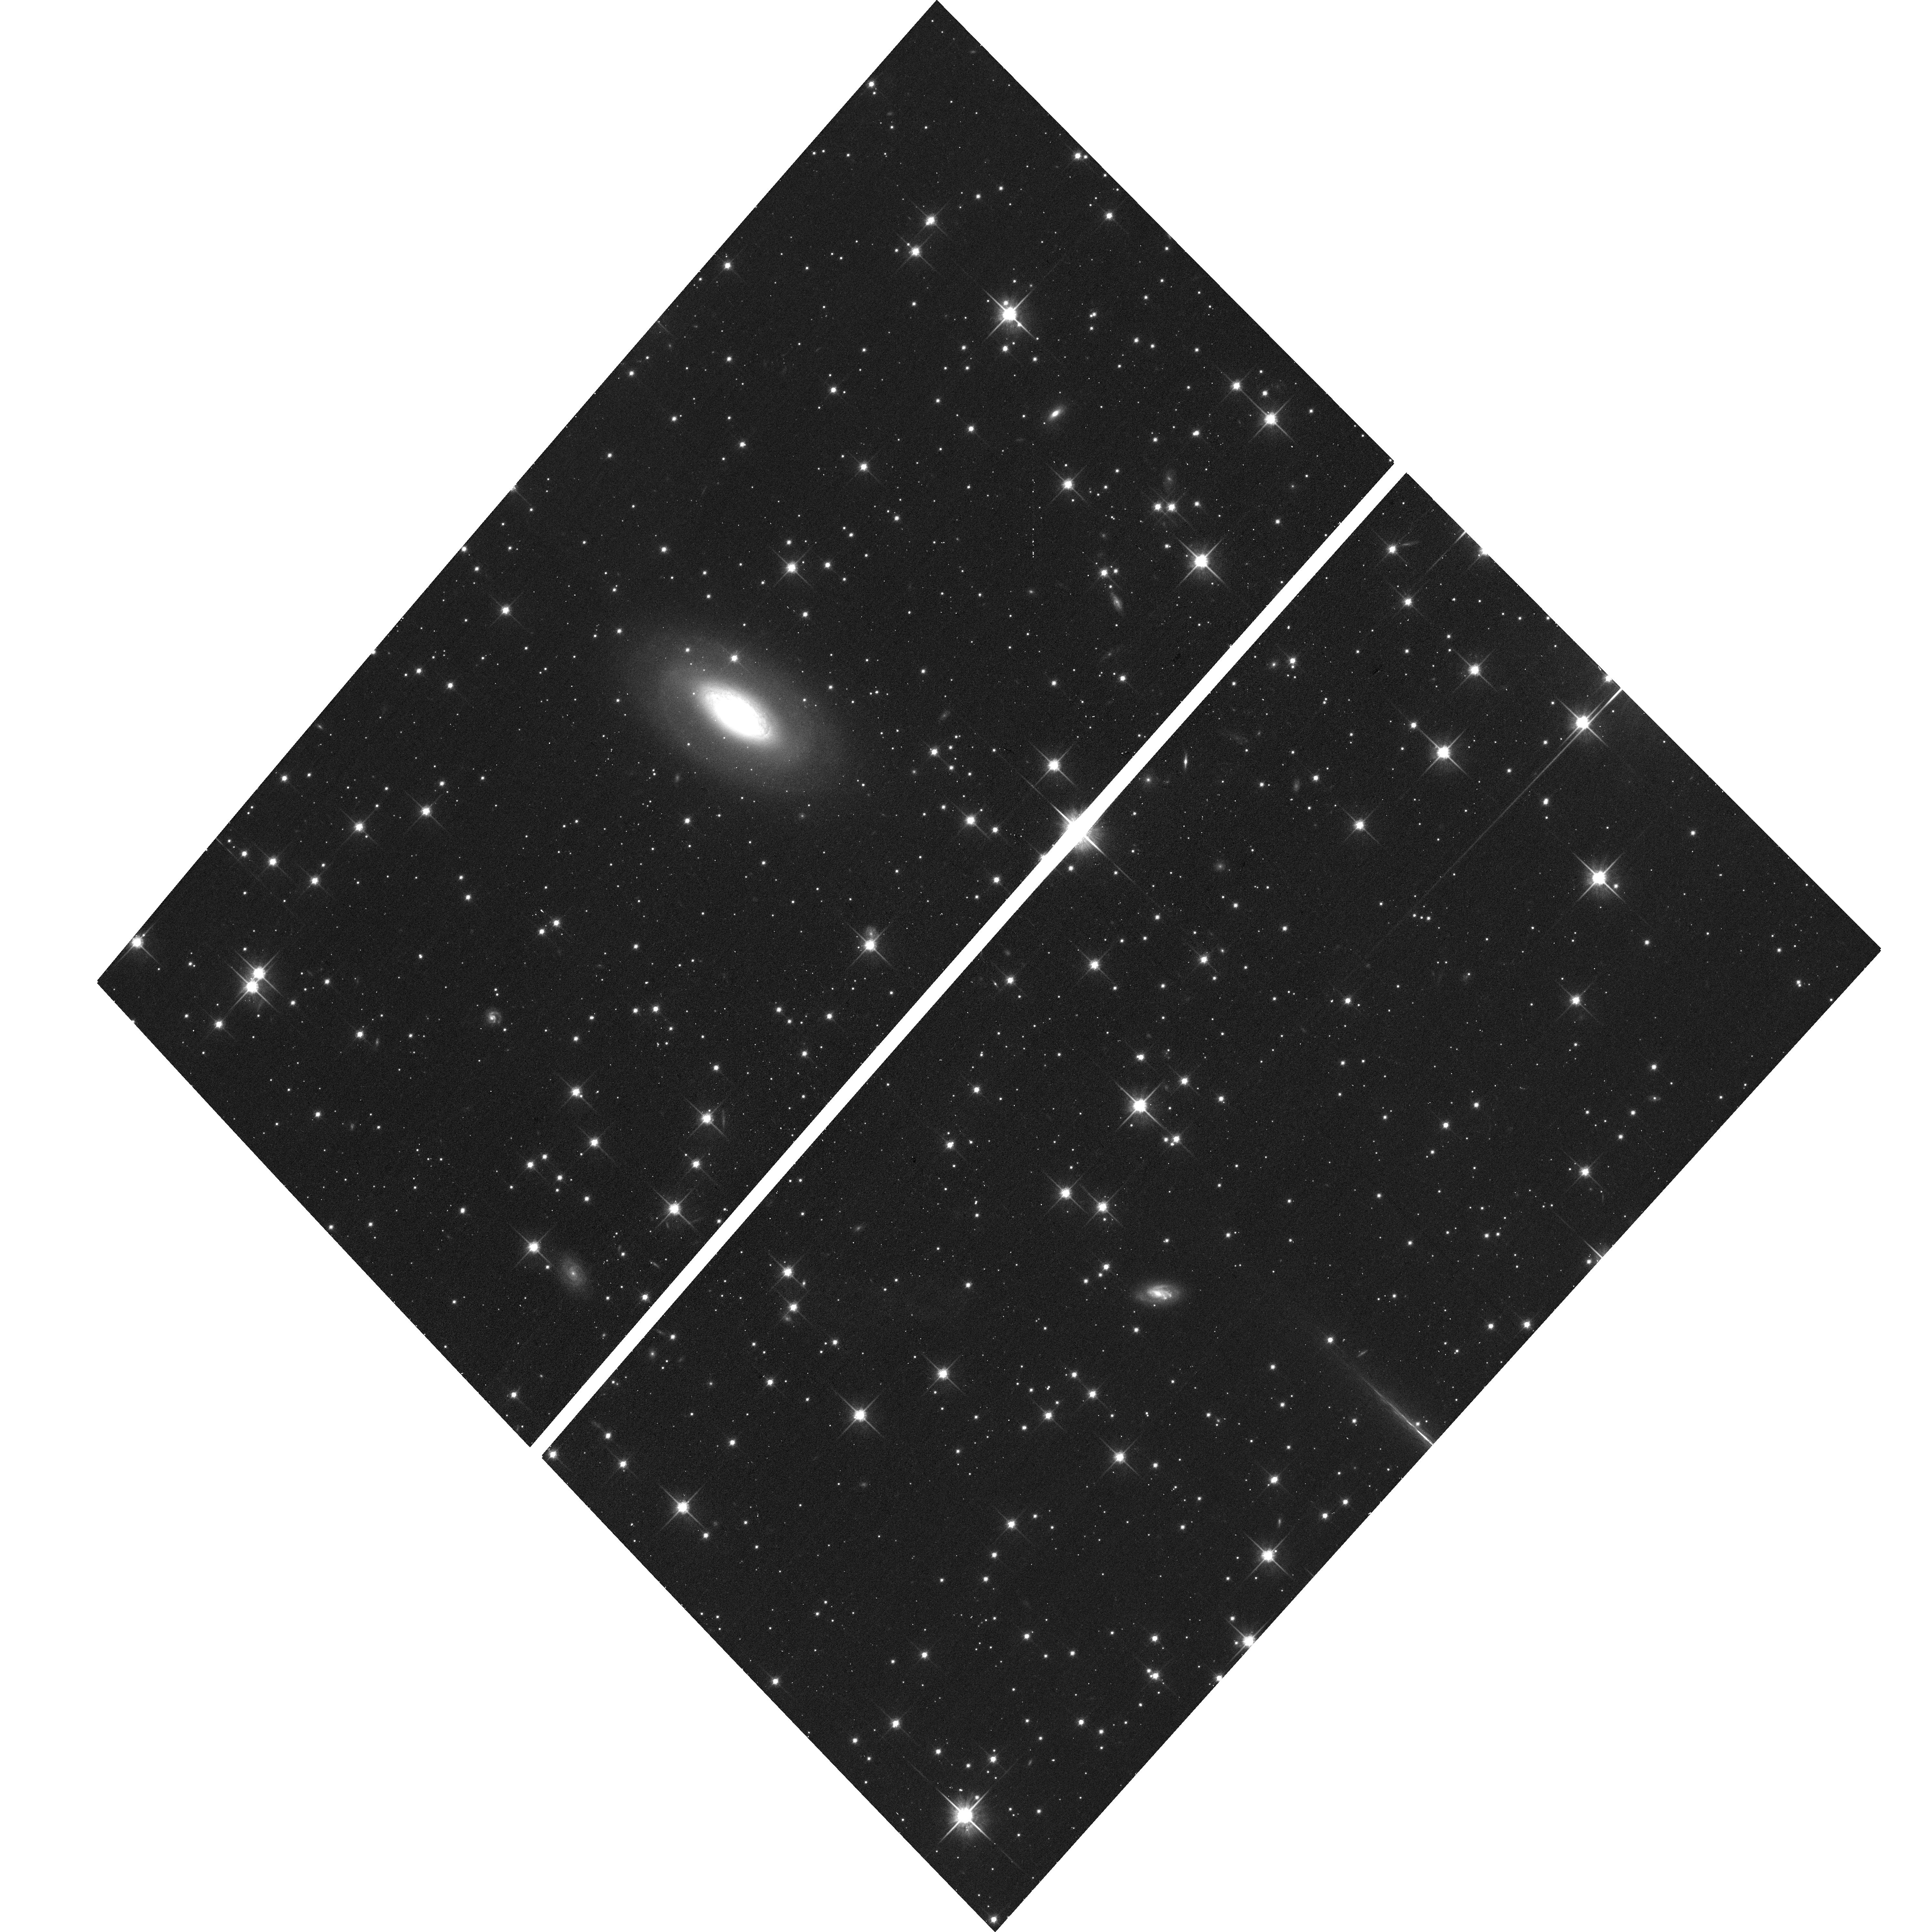
Target: SWIFTJ2010.7+4801. Instrument: ACS/WFC. Filter: F814W. Exposure: 11 min. Observation ID: hst_15444_d8_acs_wfc_f814w_jdrwd8

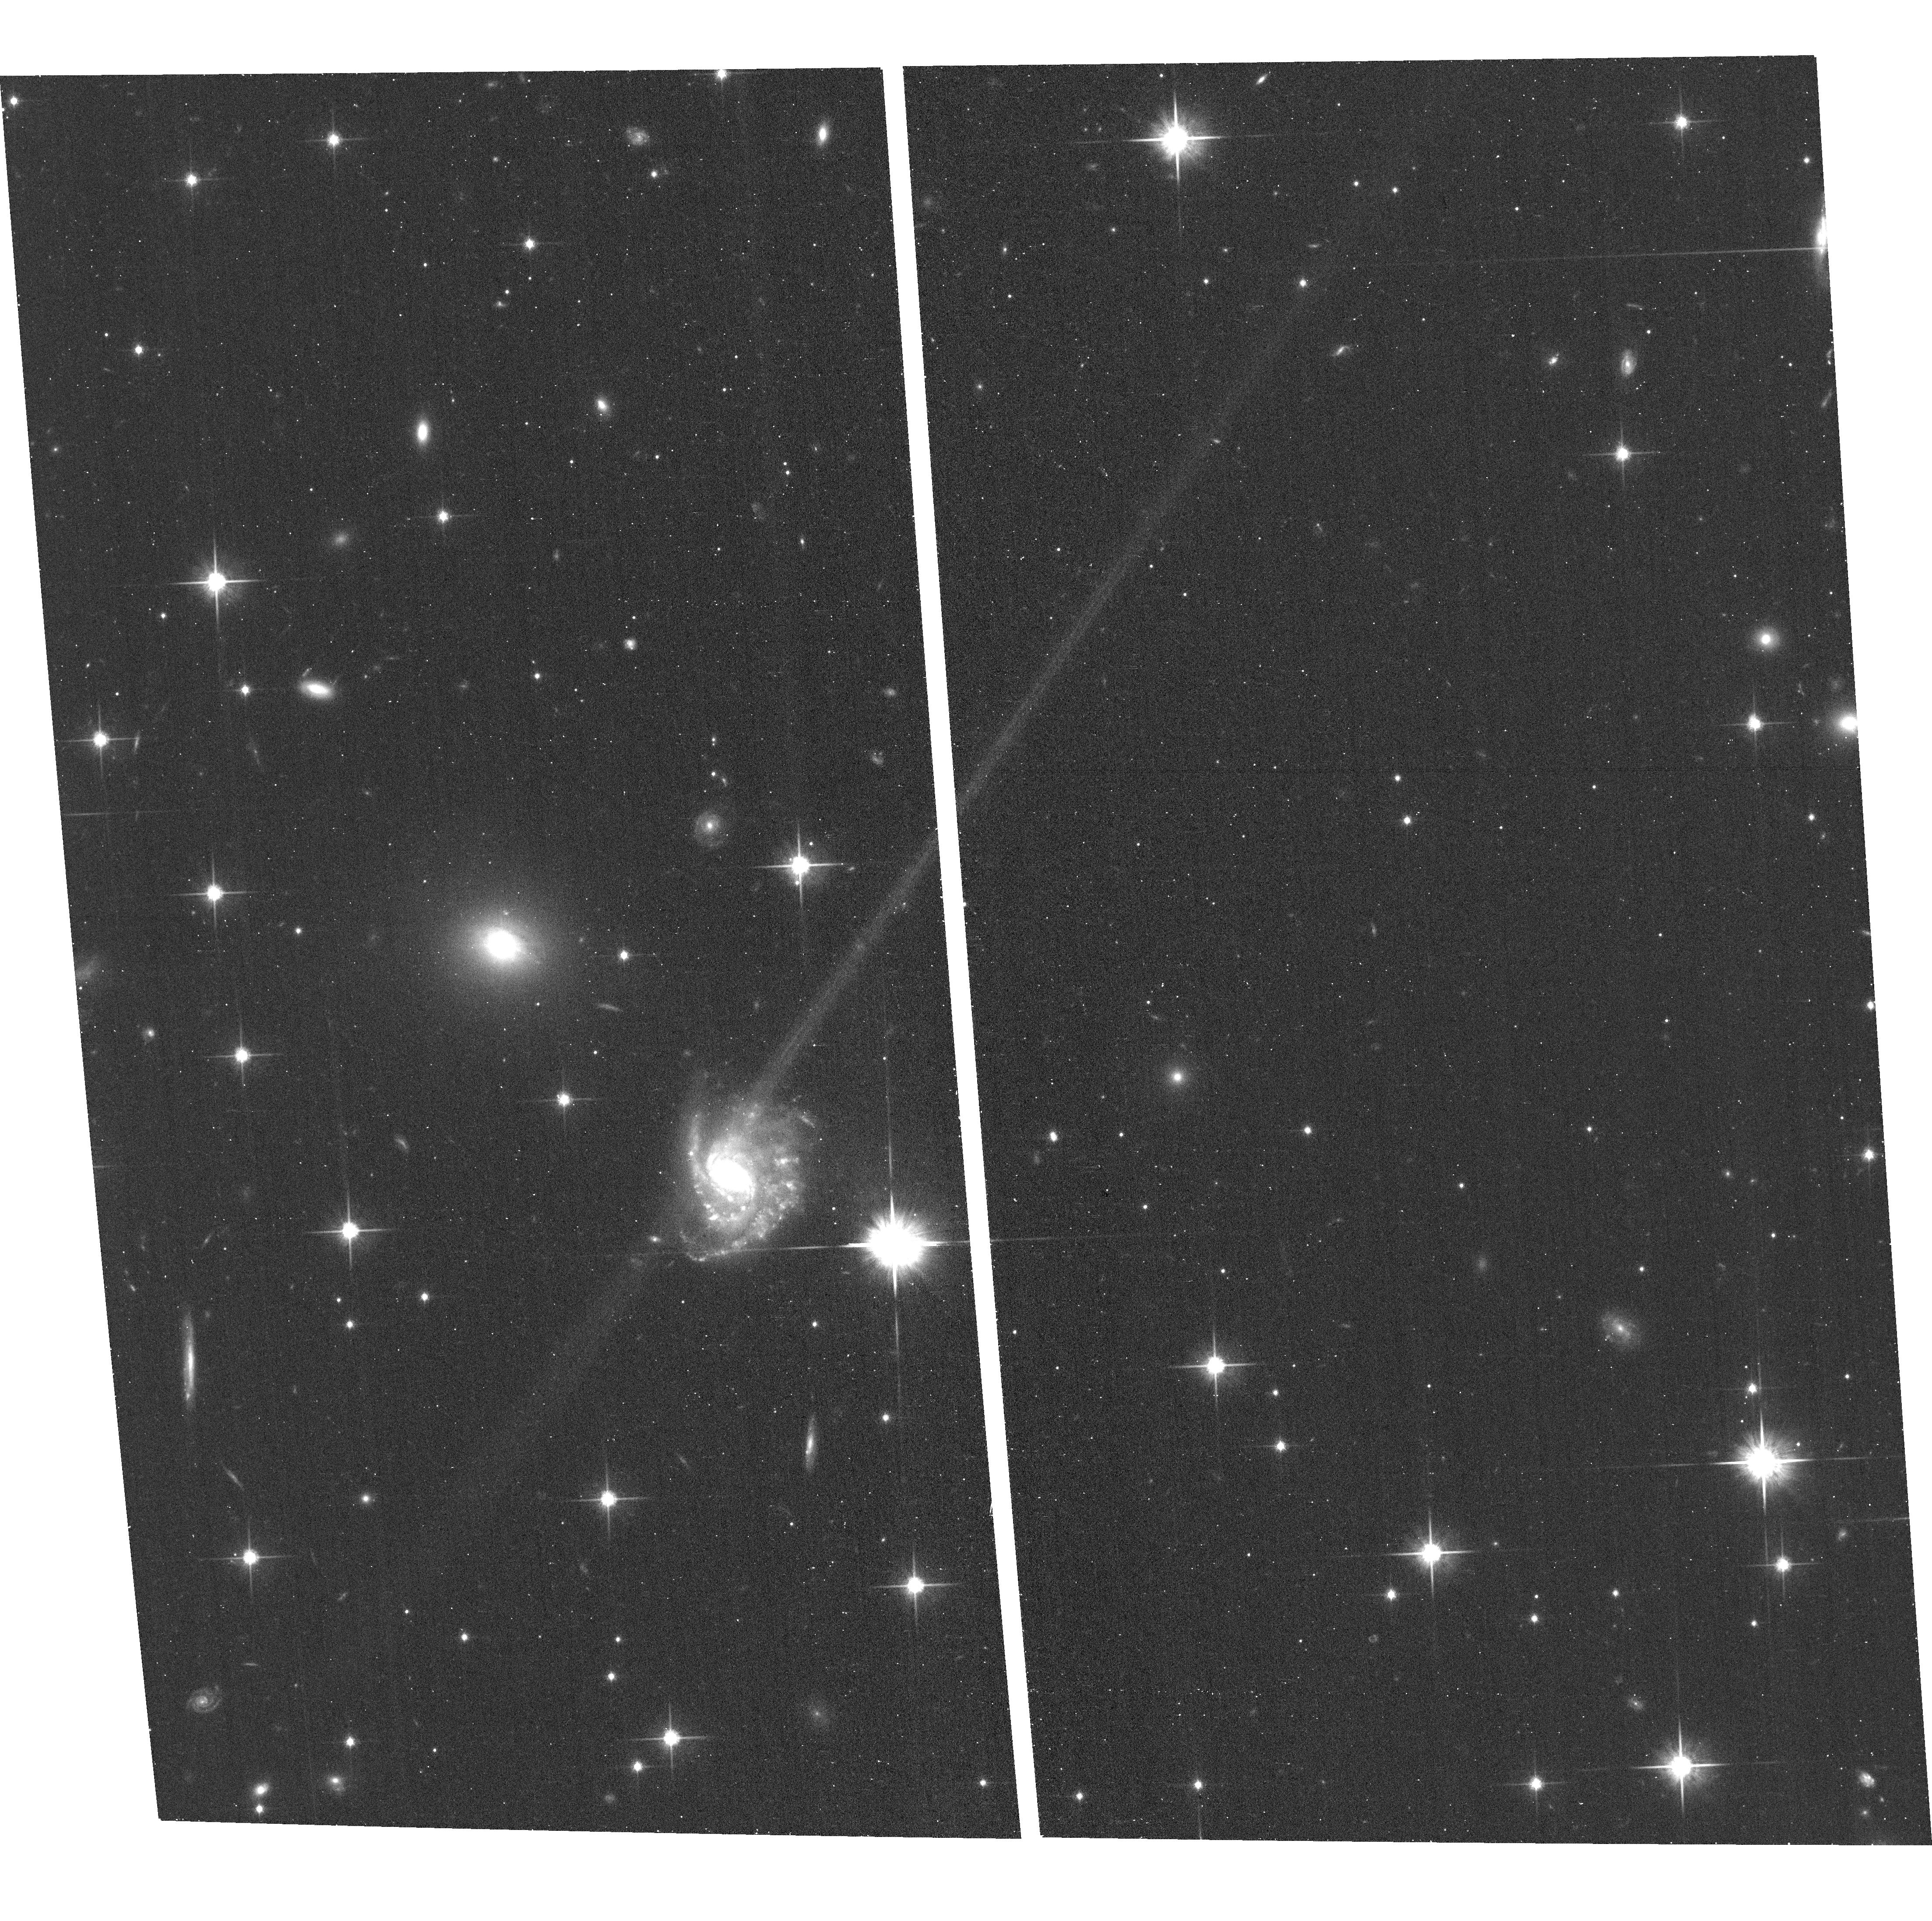
Target: SWIFTJ2308.1+4014. Instrument: ACS/WFC. Filter: F814W. Exposure: 11 min. Observation ID: hst_15444_er_acs_wfc_f814w_jdrwer

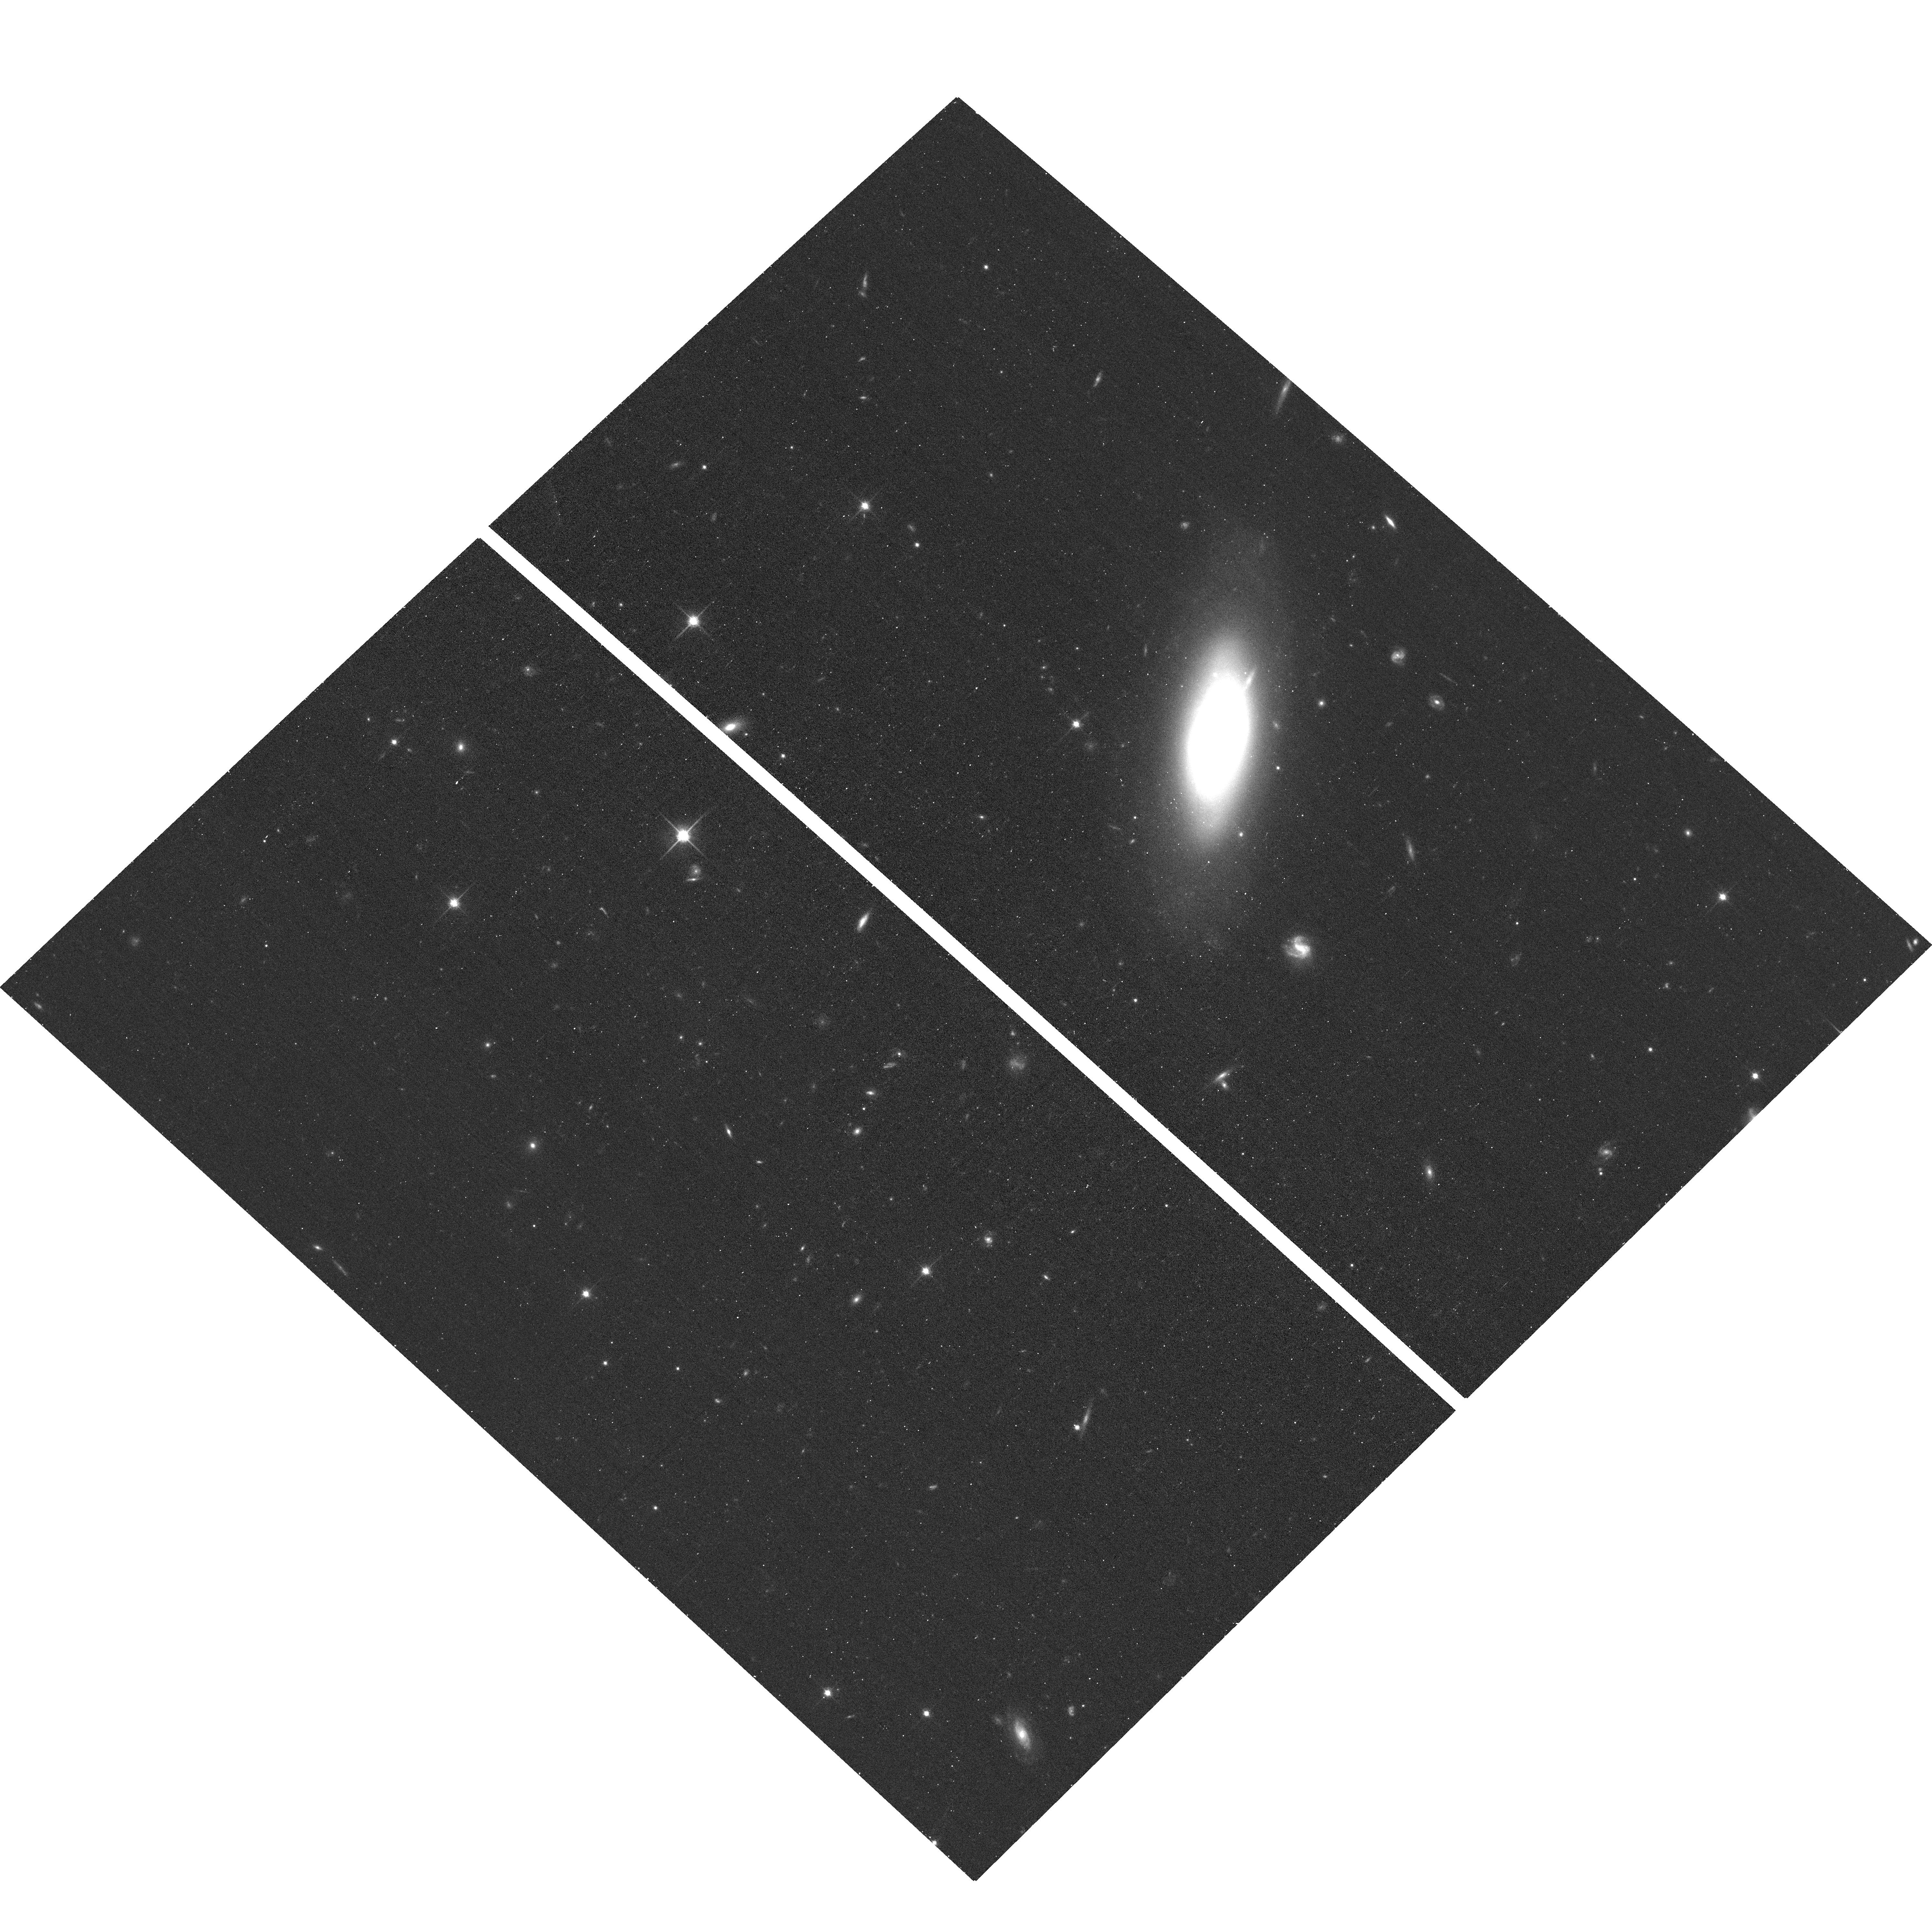
Target: SWIFTJ1621.2+8104. Instrument: ACS/WFC. Filter: F814W. Exposure: 11 min. Observation ID: hst_15444_bk_acs_wfc_f814w_jdrwbk

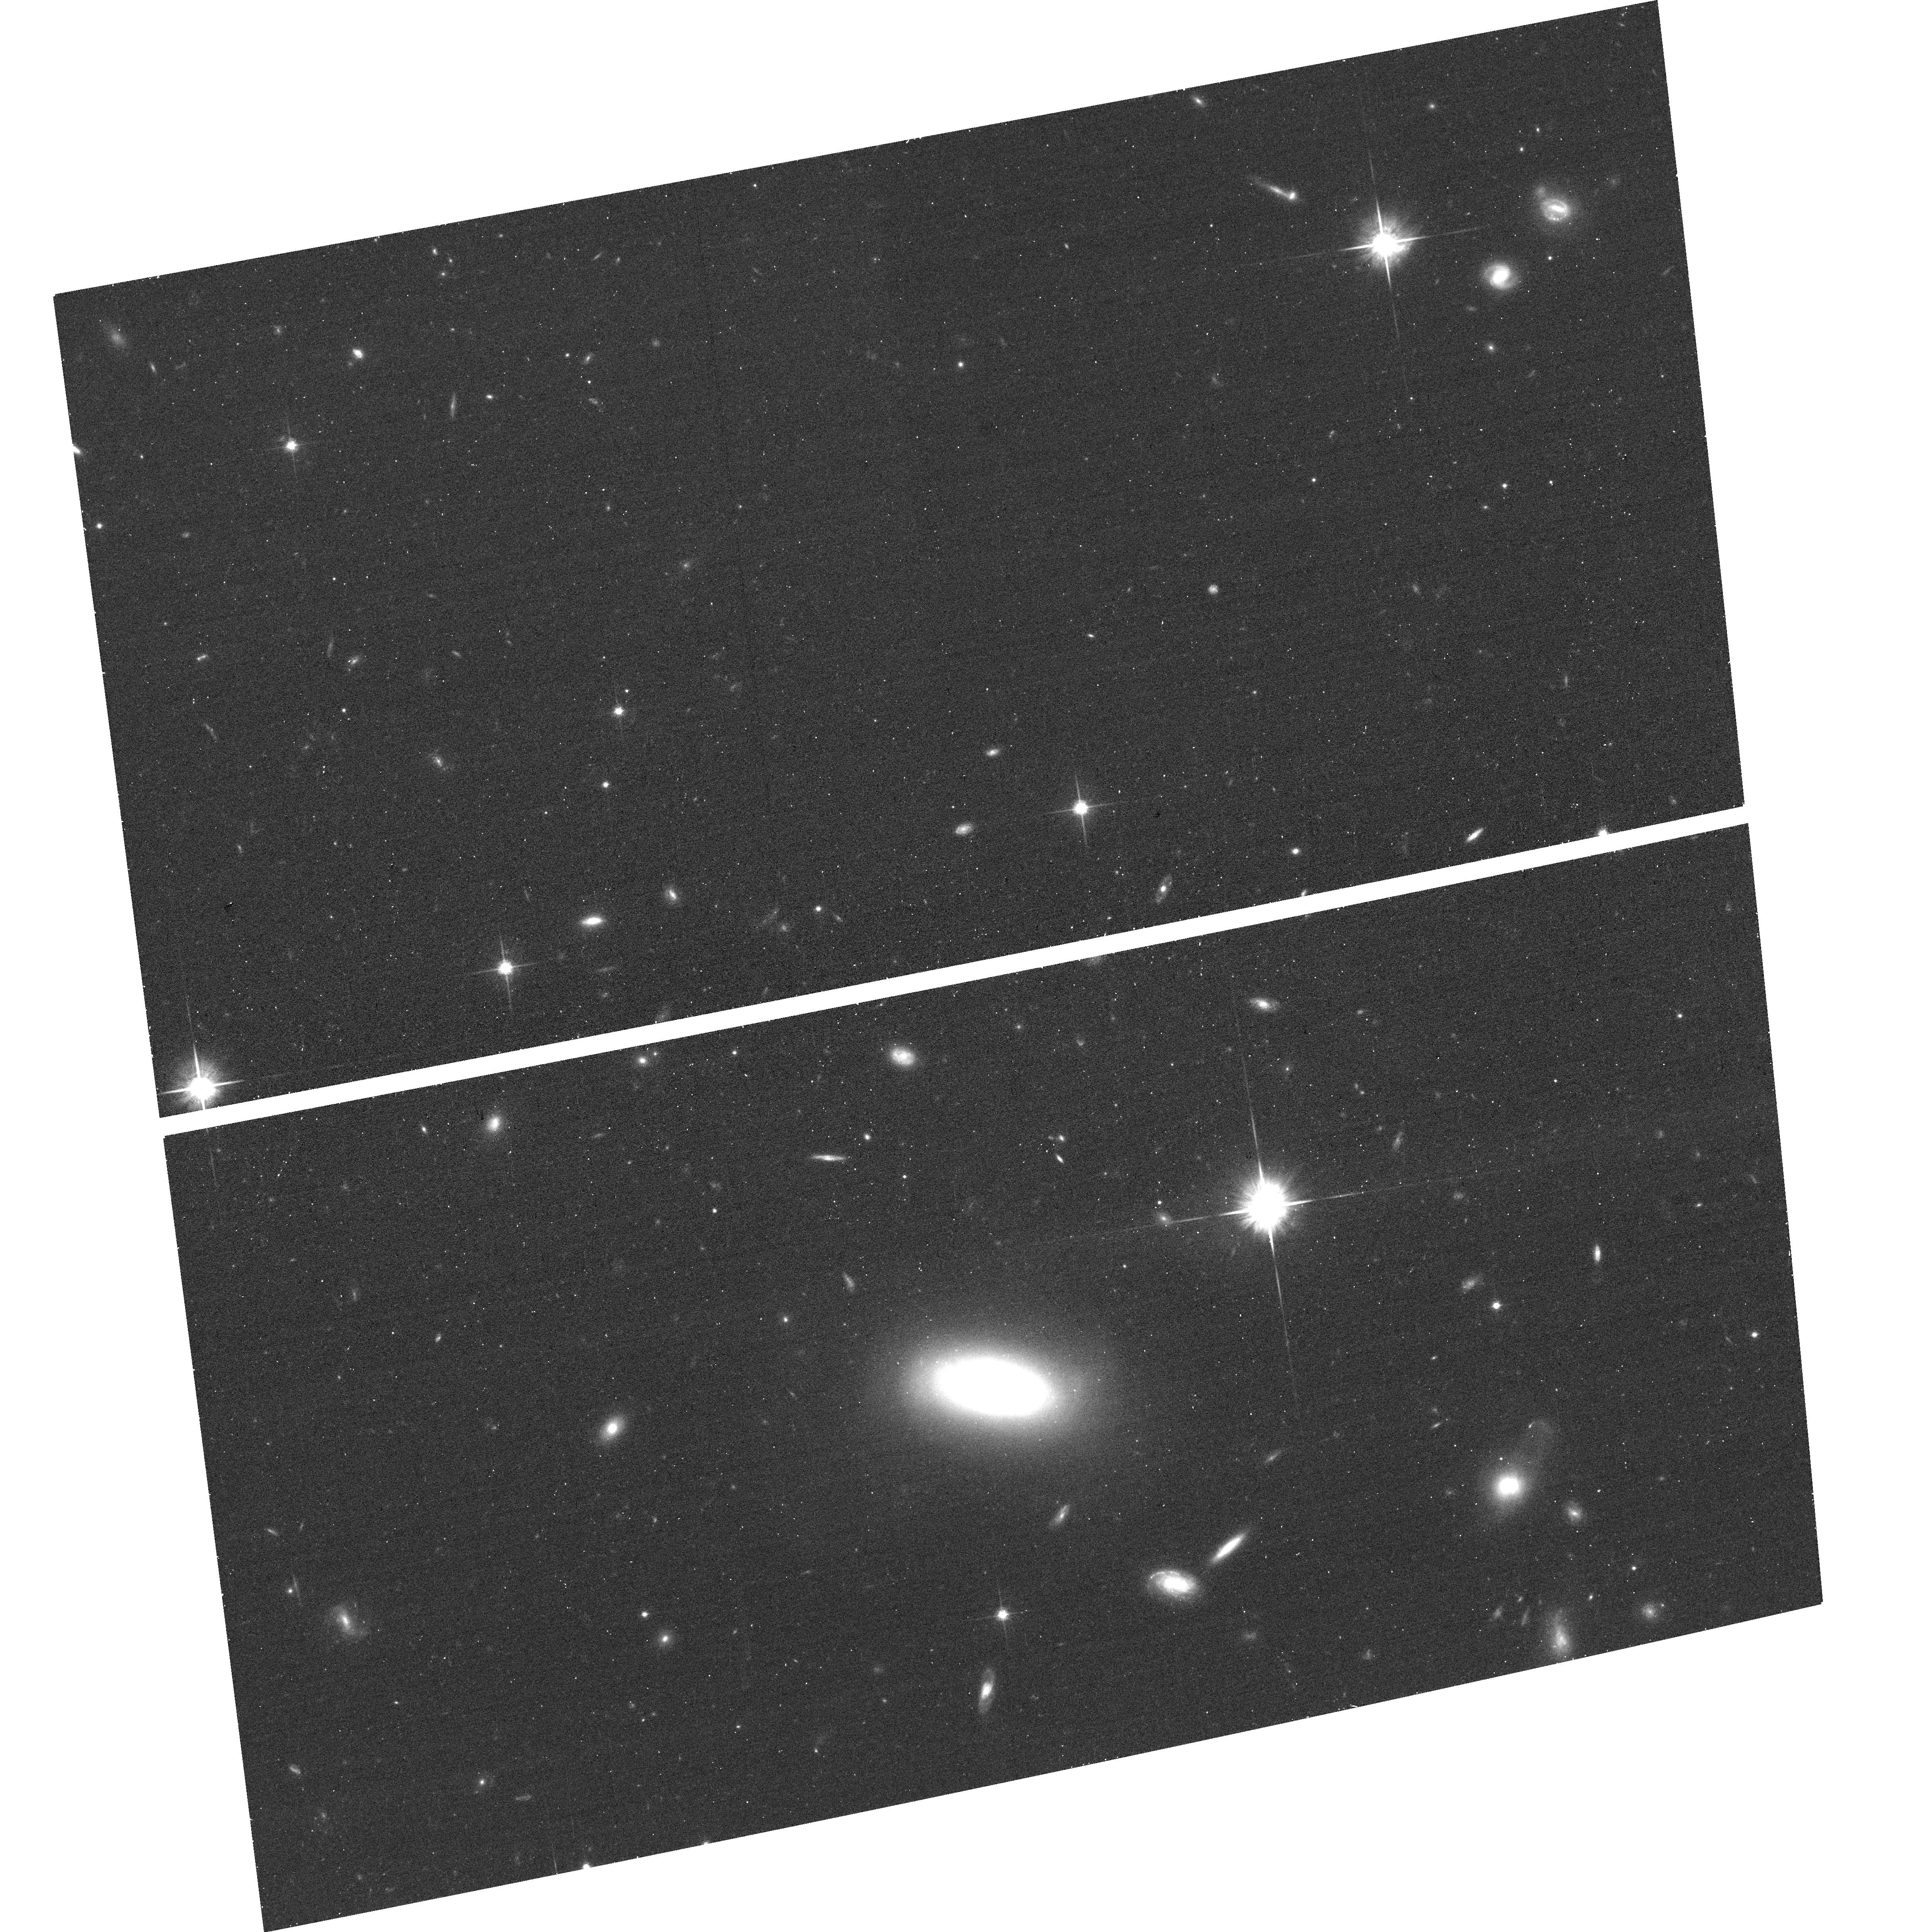
Target: SWIFTJ0743.0+6513. Instrument: ACS/WFC. Filter: F814W. Exposure: 11 min. Observation ID: hst_15444_5m_acs_wfc_f814w_jdrw5m

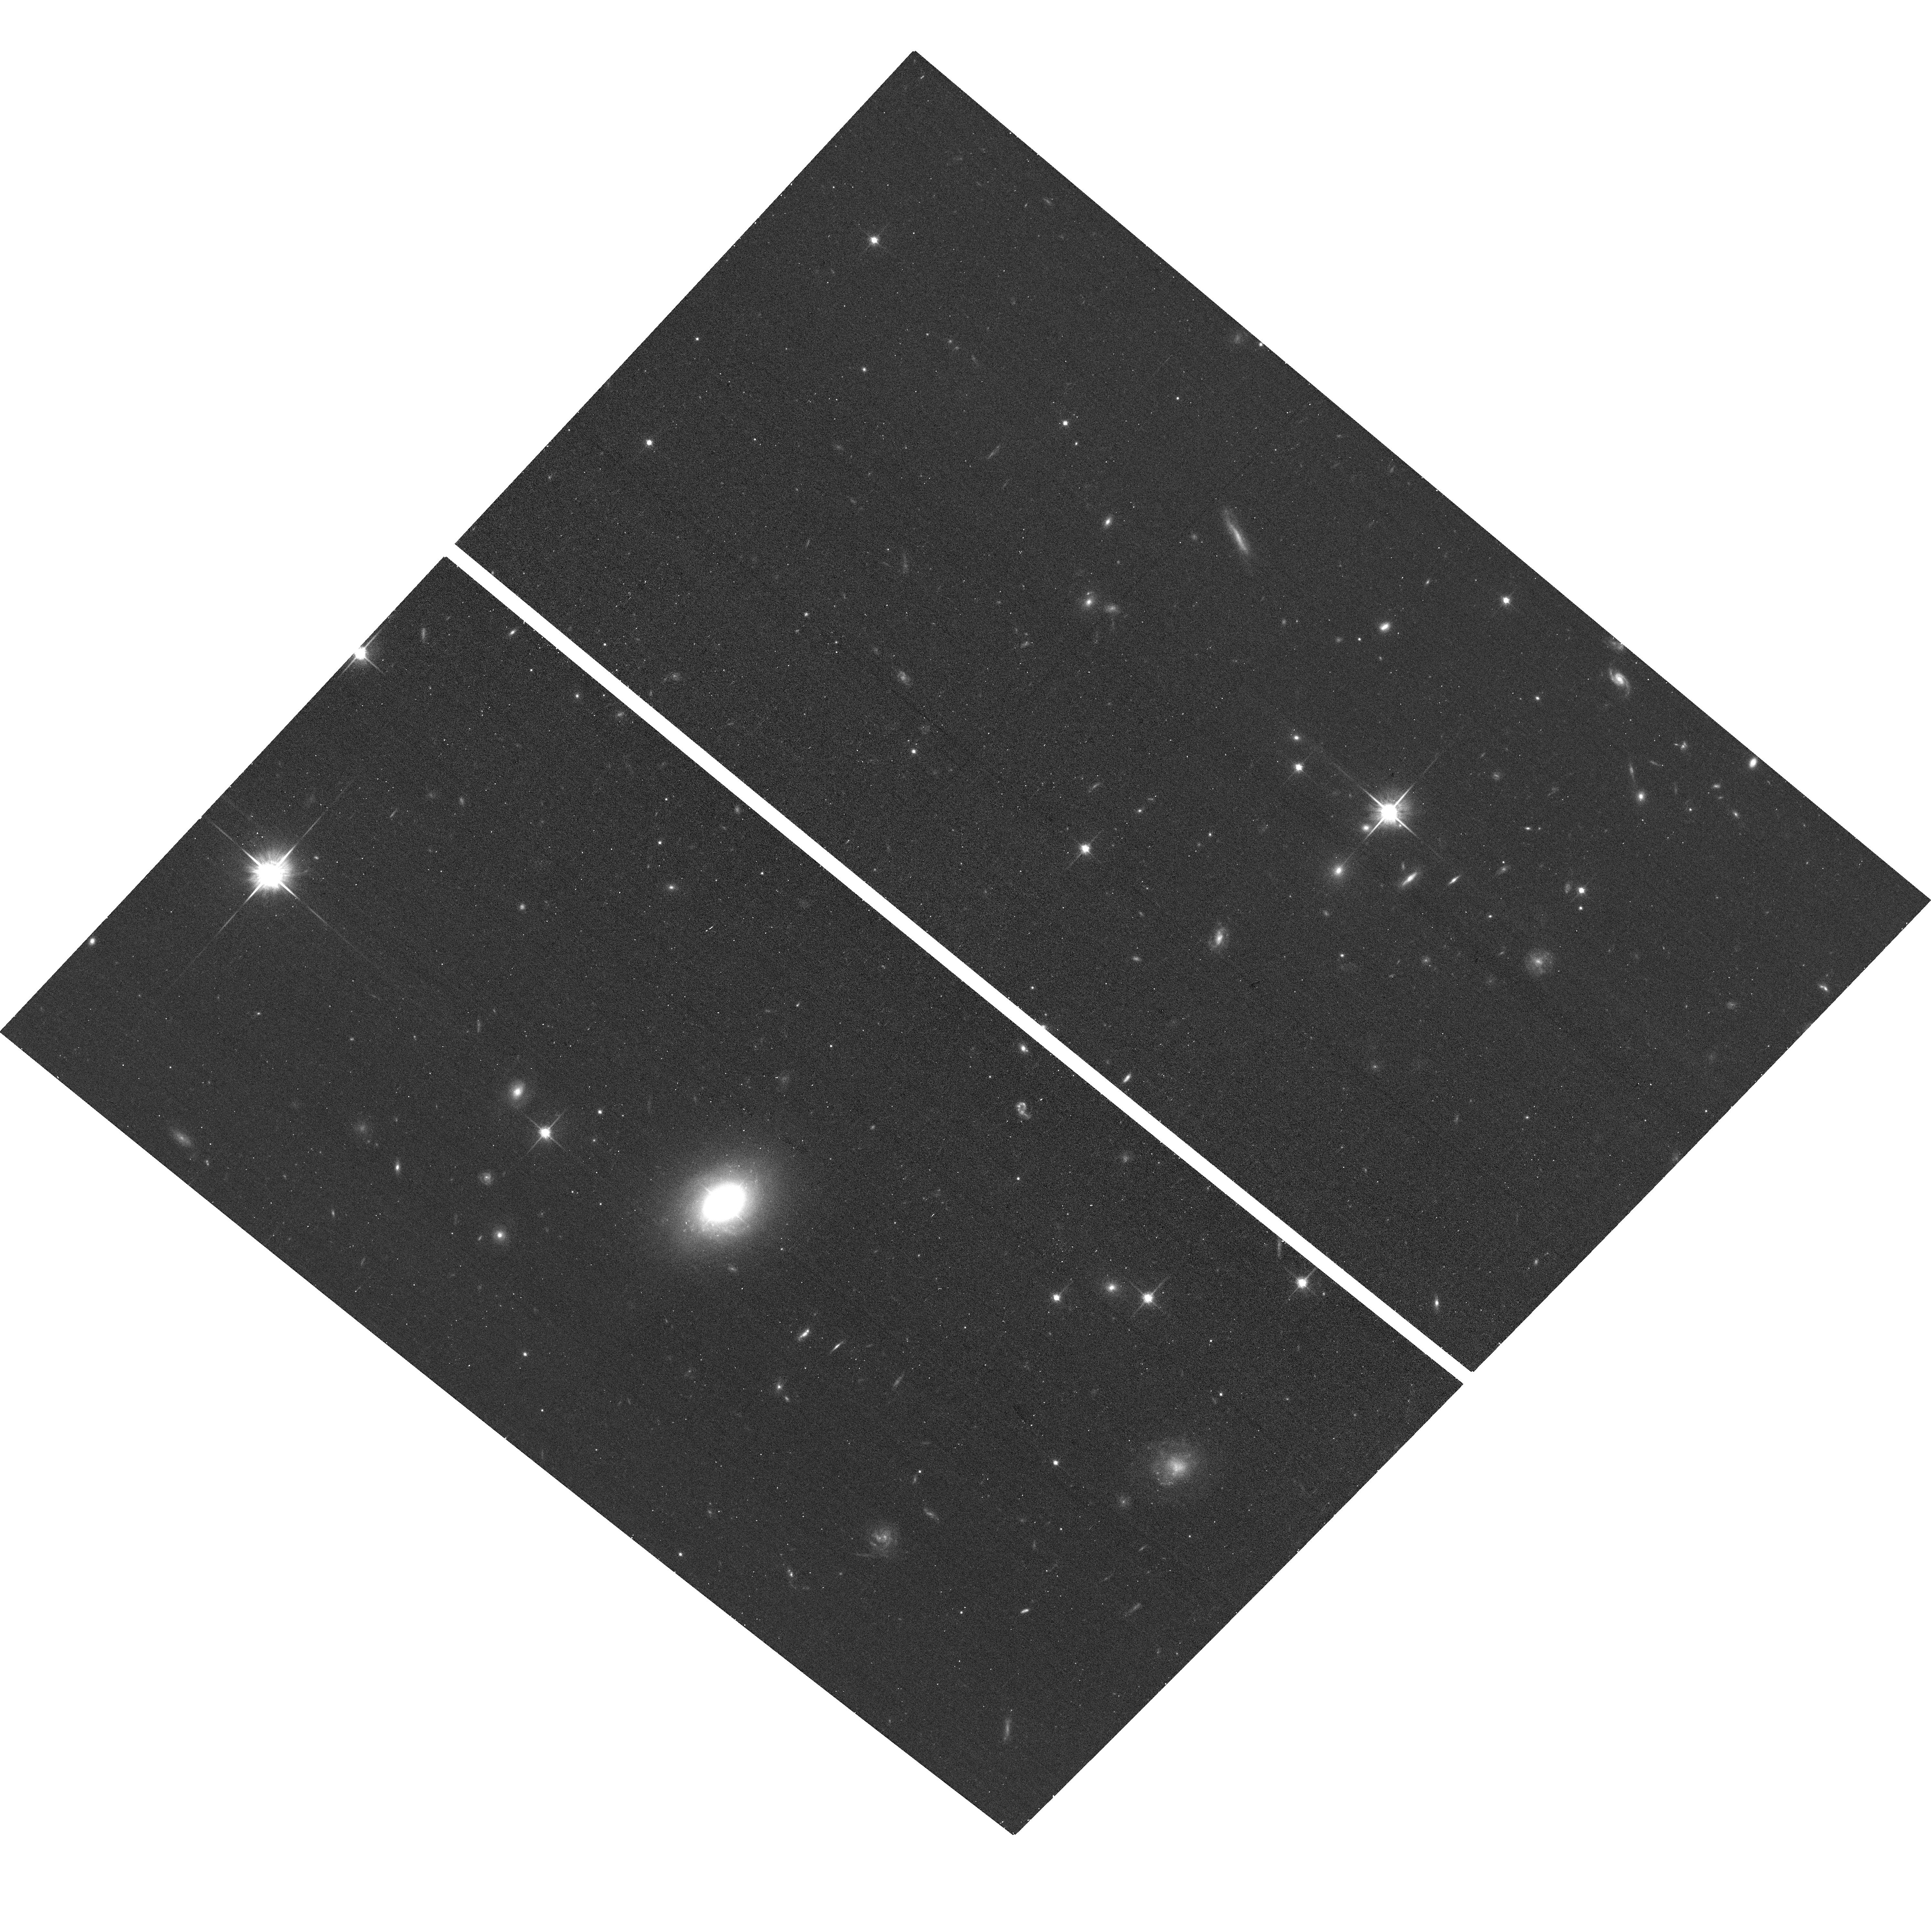
Target: SWIFTJ2259.7+2458. Instrument: ACS/WFC. Filter: F814W. Exposure: 11 min. Observation ID: hst_15444_em_acs_wfc_f814w_jdrwem

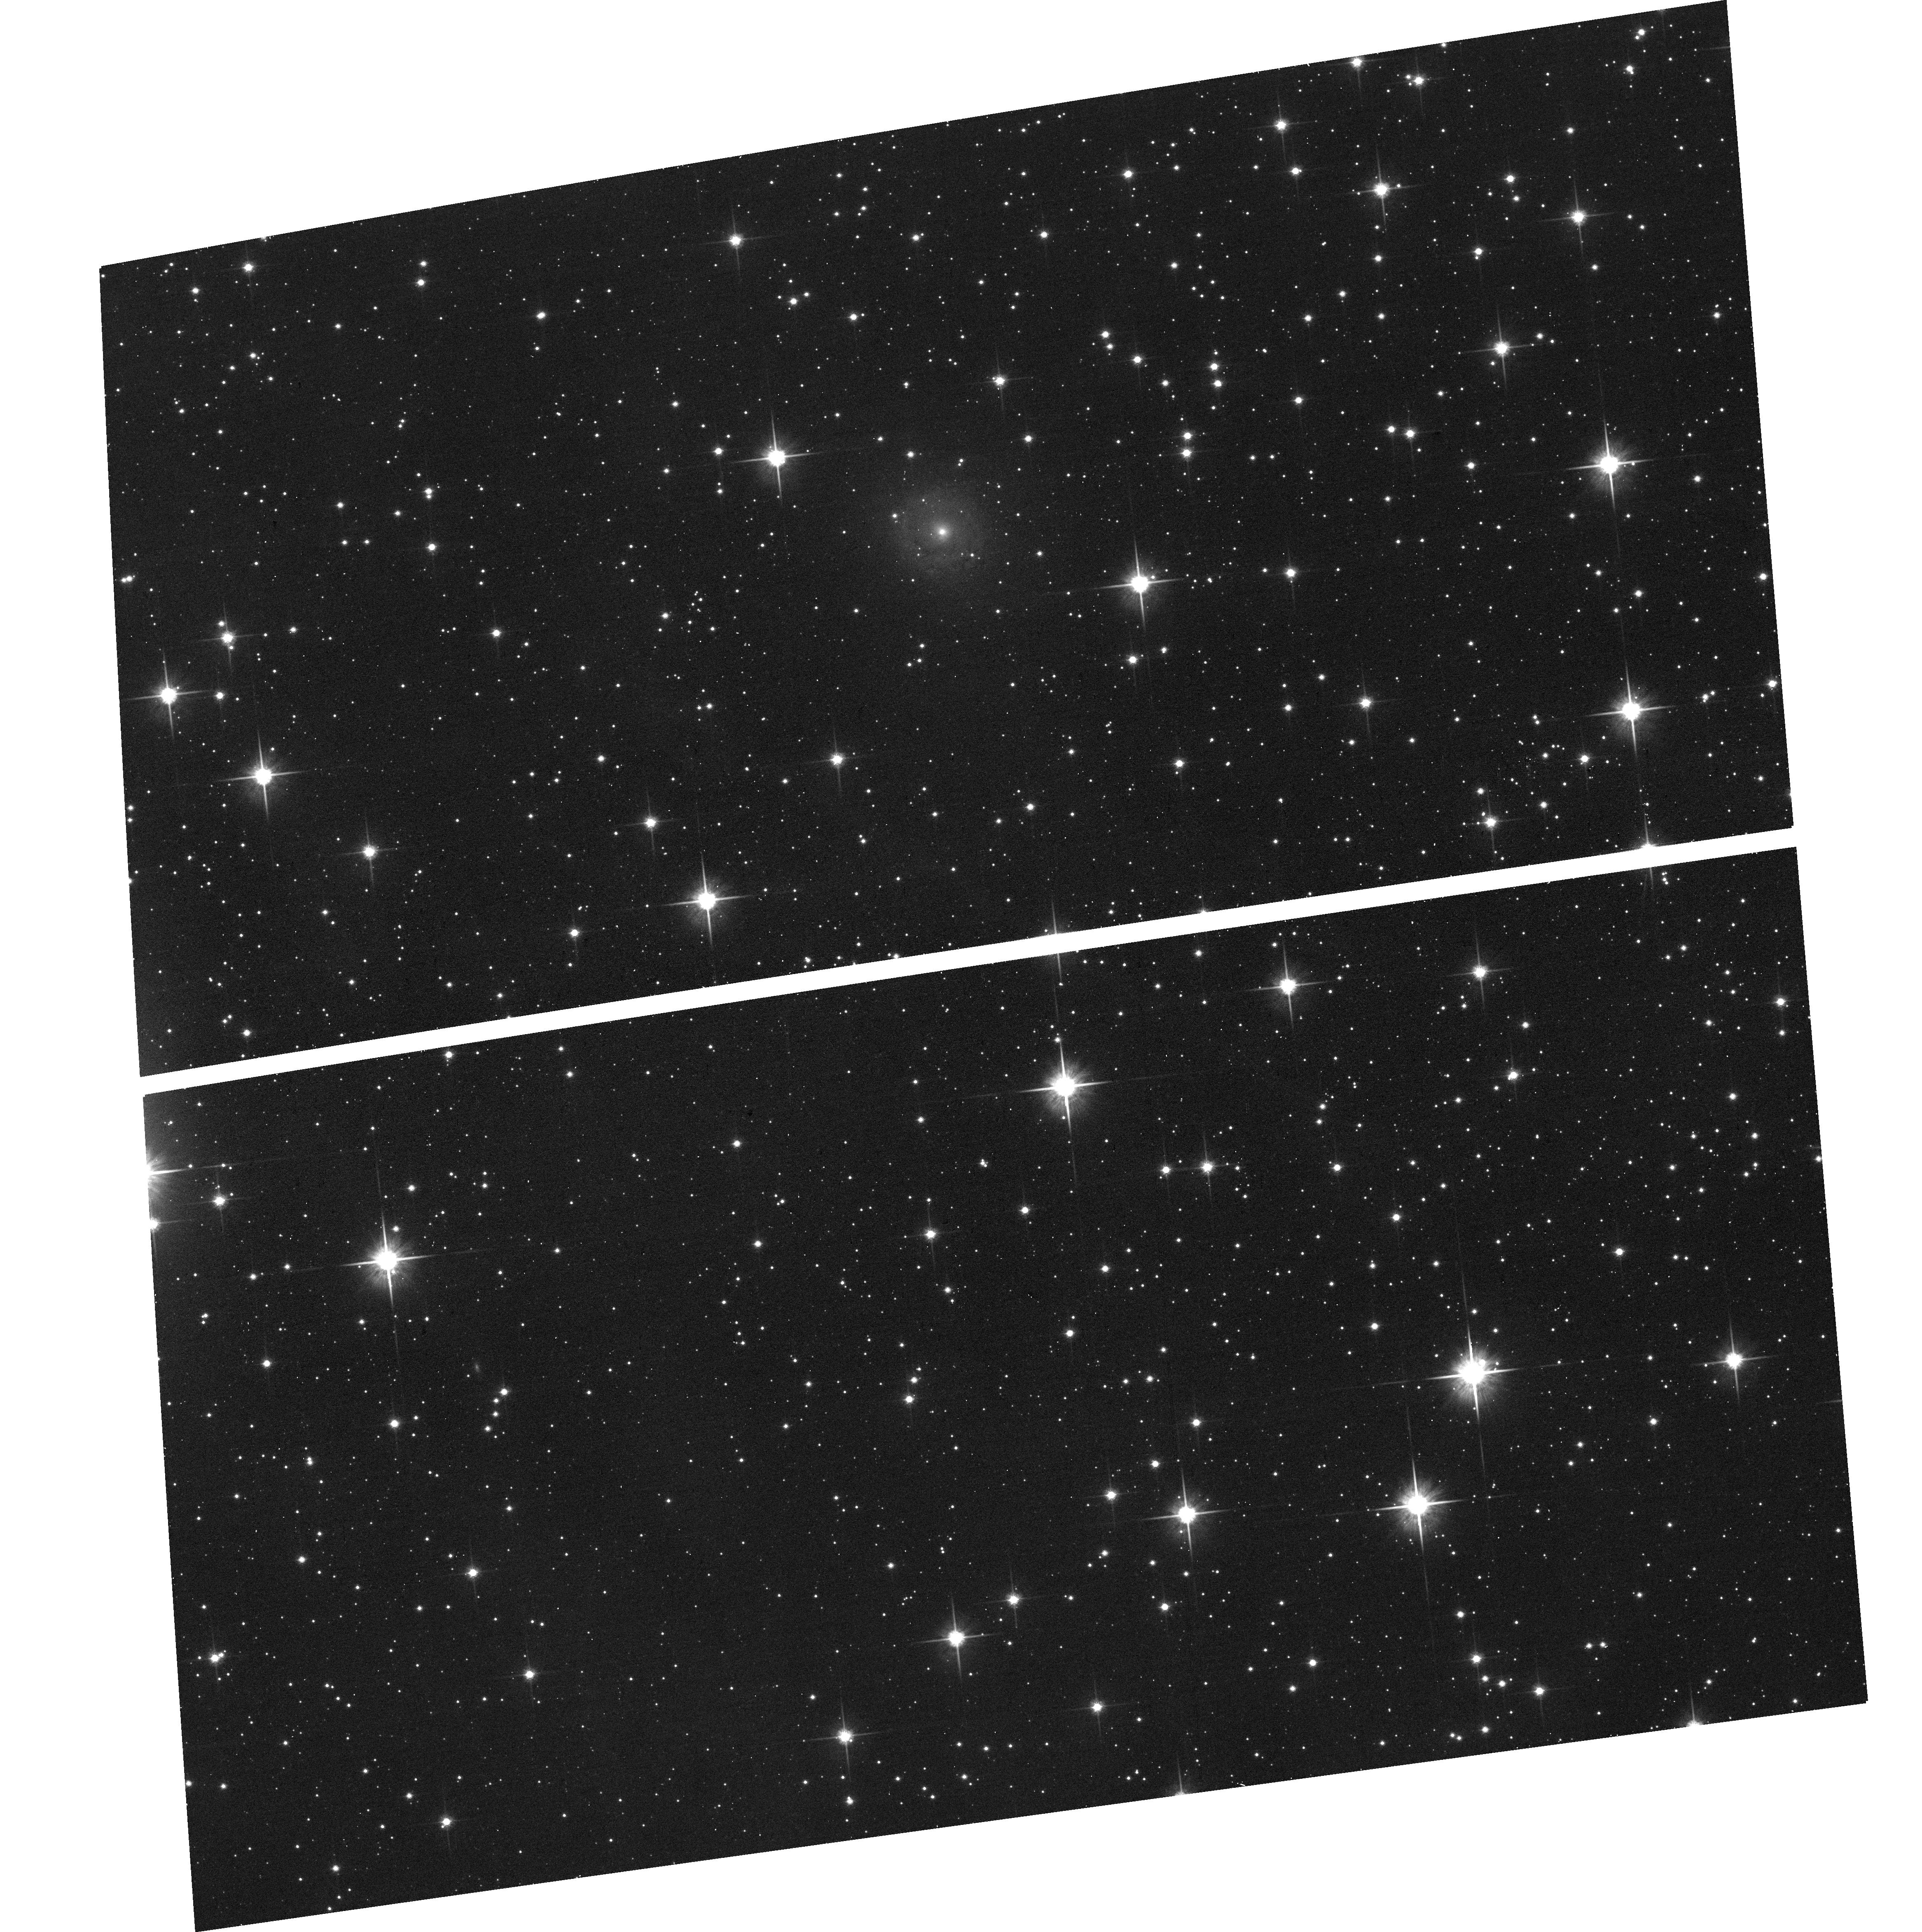
Target: SWIFTJ2018.8+4041. Instrument: ACS/WFC. Filter: F814W. Exposure: 11 min. Observation ID: hst_15444_db_acs_wfc_f814w_jdrwdb

An ACS Schedule Gap Imaging Survey of Nearby Active Galaxies (PI: Barth, Aaron J.)

We propose to obtain ACS/WFC imaging for a sample of 543 active galactic nuclei (AGN) at z <= 0.1 selected from the Swift-BAT AGN catalog. This program will provide an unprecedented uniform, coherent, high-S/N imaging dataset for the nearest AGN, and will be a valuable resource for a wide variety of investigations related to AGN unification, black hole (BH) masses, AGN physics, and host galaxy structure.